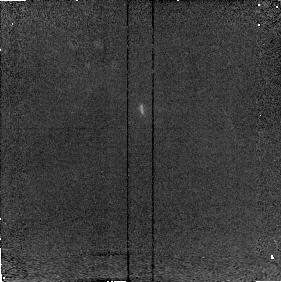
Target: FSC10214
Instrument: NICMOS/NIC2
Filter: F215N
Exposure: 8 min
Observation ID: n49101040

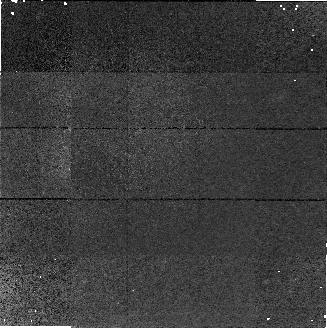
Target: field at RA 233.191°, Dec 32.720°
Instrument: NICMOS/NIC1
Filter: F160W
Exposure: 21 min
Observation ID: n49102020

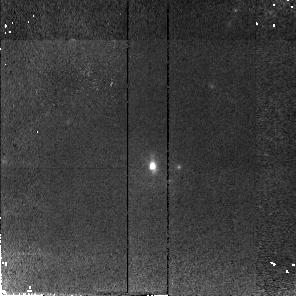
Target: F15307+3253
Instrument: NICMOS/NIC2
Filter: F110W
Exposure: 21 min
Observation ID: n49102010

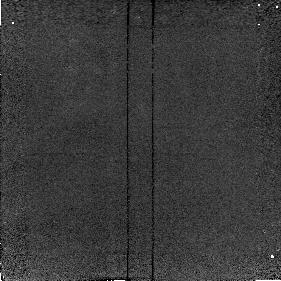
Target: FSC10214
Instrument: NICMOS/NIC2
Filter: F212N
Exposure: 8 min
Observation ID: n49101030

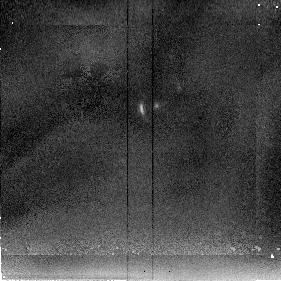
Target: FSC10214
Instrument: NICMOS/NIC2
Filter: F205W
Exposure: 6 min
Observation ID: n49101020

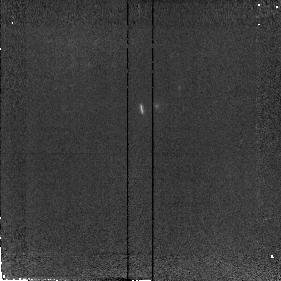
Target: FSC10214
Instrument: NICMOS/NIC2
Filter: F110W
Exposure: 6 min
Observation ID: n49101010

HIGH REDSHIFT GRAVITATIONAL LENS GALAXIES (PI: Scoville, Nicholas Z.)

FSC+10214+4724 (z=2.28) and H1413+117 (Cloverleaf quasar; z=2.54) have extraordinarily high luminosities and ISM gas masses (mostly molecular). In both cases optical emission lines indicate a central Seyfert/QSO source. The high ISM masses and high far infrared luminosities suggest they may also be massive protogalaxies undergoing initial galactic starbursts. In both cases, the optical morphology has been interpreted in terms of gravitational lensing, implying that considerable magnification (10-50) of the intrinsic fluxes has occurred. It thus appears that both objects are probably high redshift ultraluminous galaxies and the gravitational magnification thus provides a unique opportunity to observe high redshift counterparts of the local ultraluminous galaxies. For both systems, the high sensitivity and spatial resolution provided by NICMOS can significantly improve the current lens modeling. In addition, since the different spectral bands may have different intrinsic brightness distributions in the amplified source, we may anticipate different image distributions as a function of wavelength. Deep high resolution imaging with NICMOS will also provide valuable constraints on the lensing galaxies which will aid in modelling the gravitational lensing. (Timing is such that no parallels should be done with WFPC2 or STIS.)